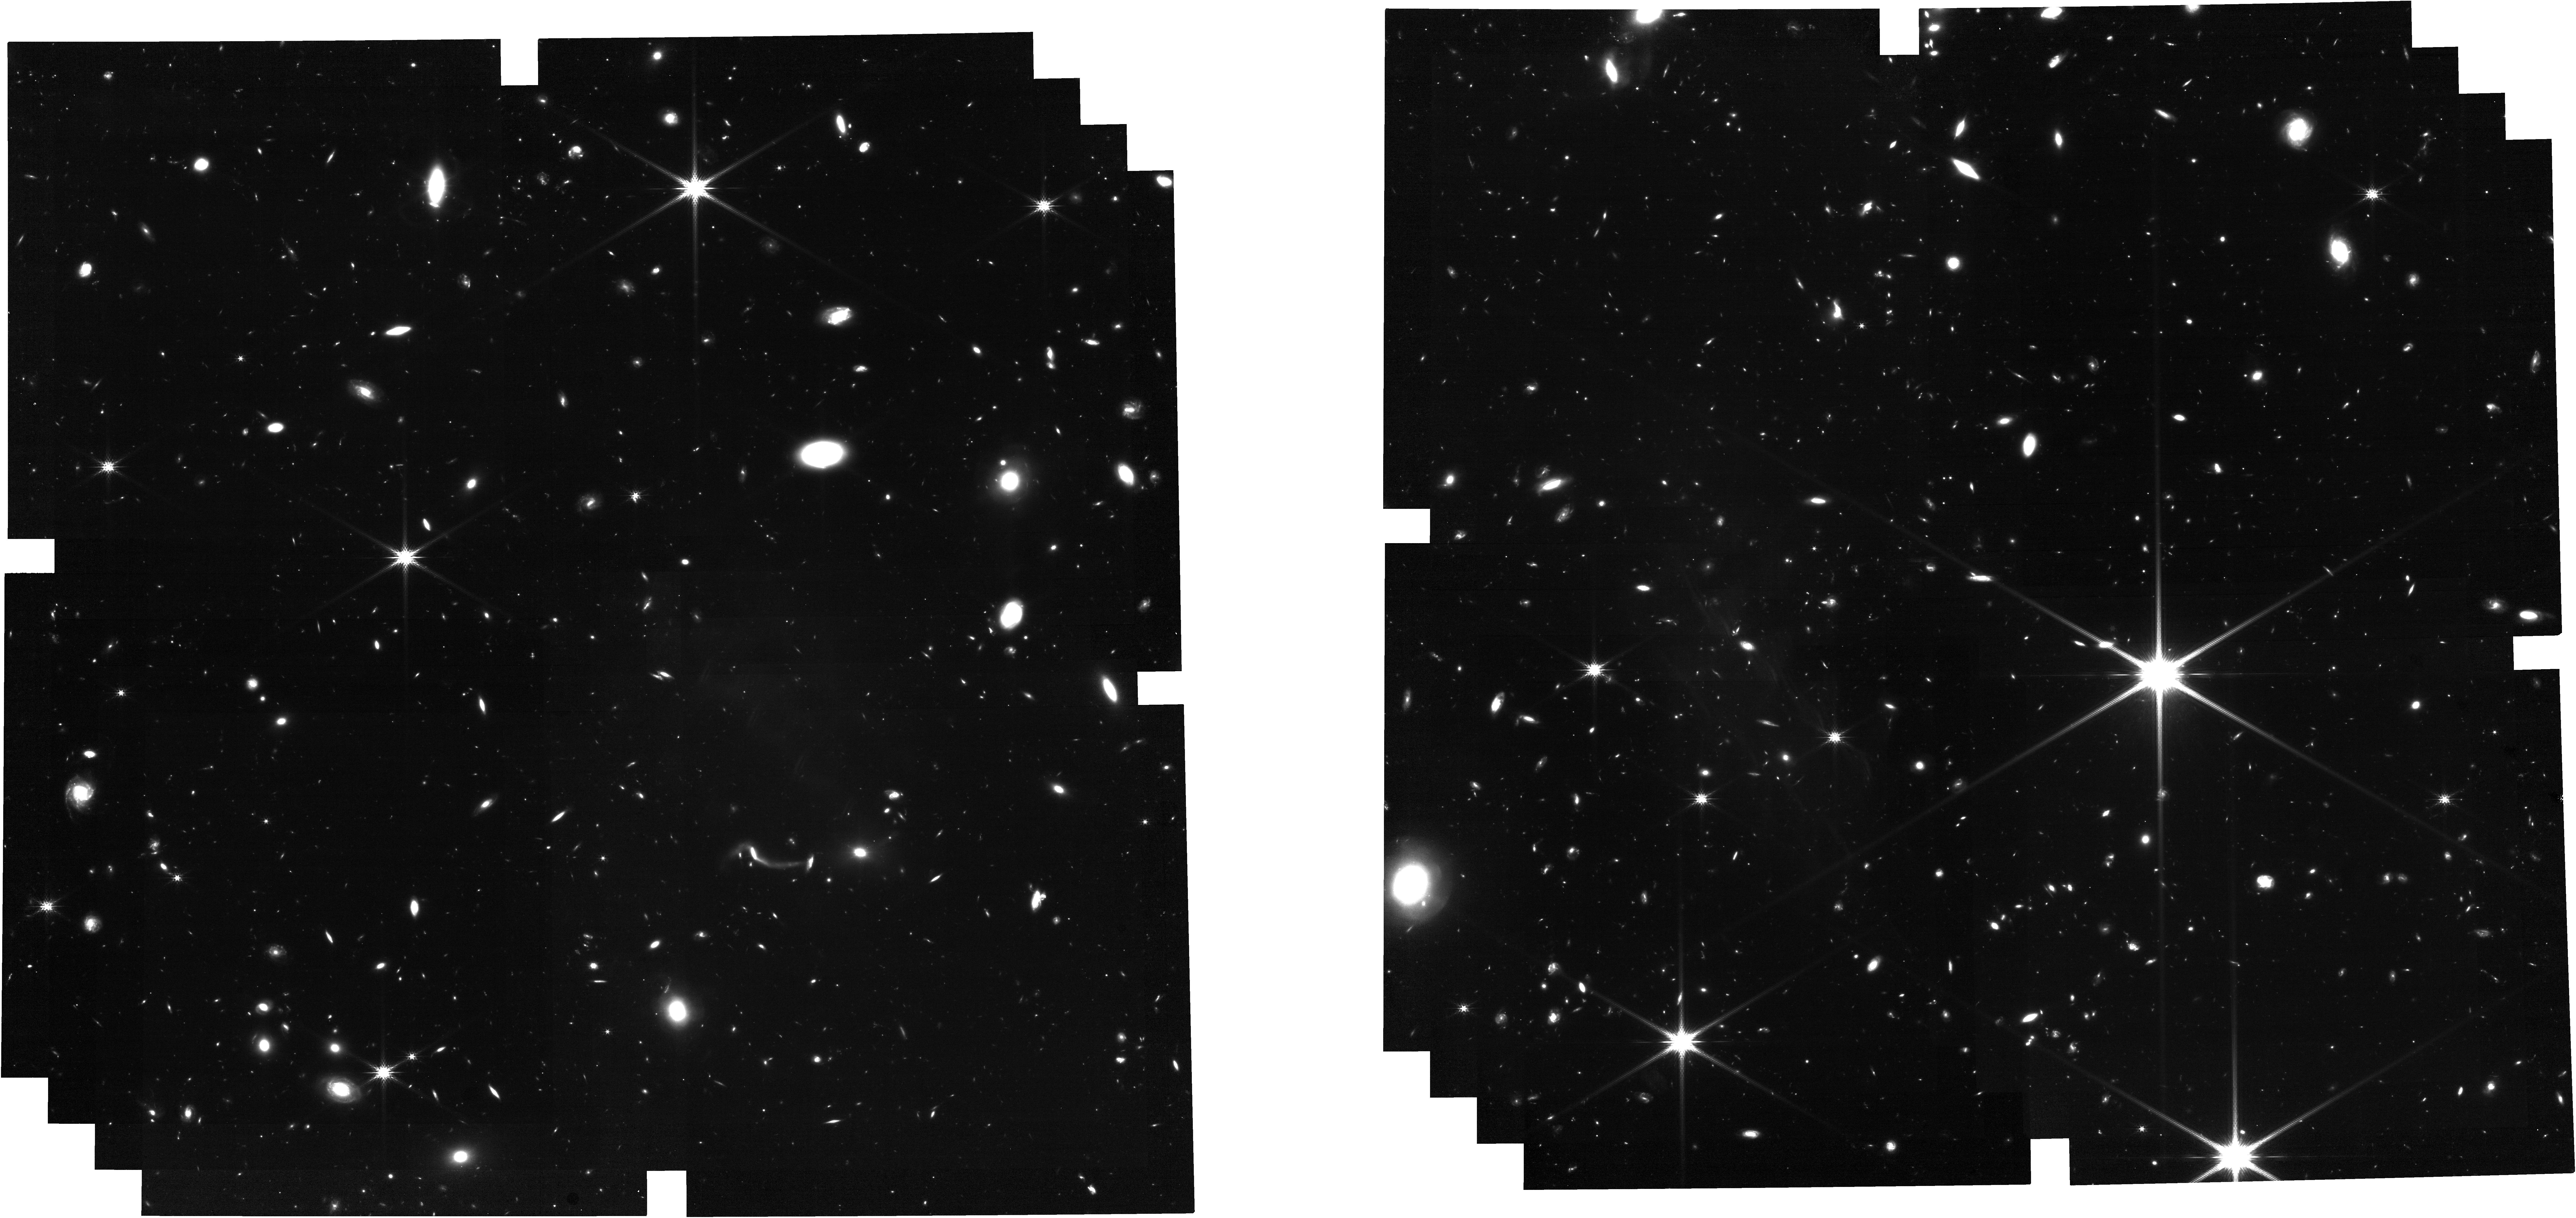
Target: FRBLocation. Instrument: NIRCAM. Filter: F200W. Exposure: 2.1 h. Observation ID: jw06779-o001_t001_nircam_clear-f200w

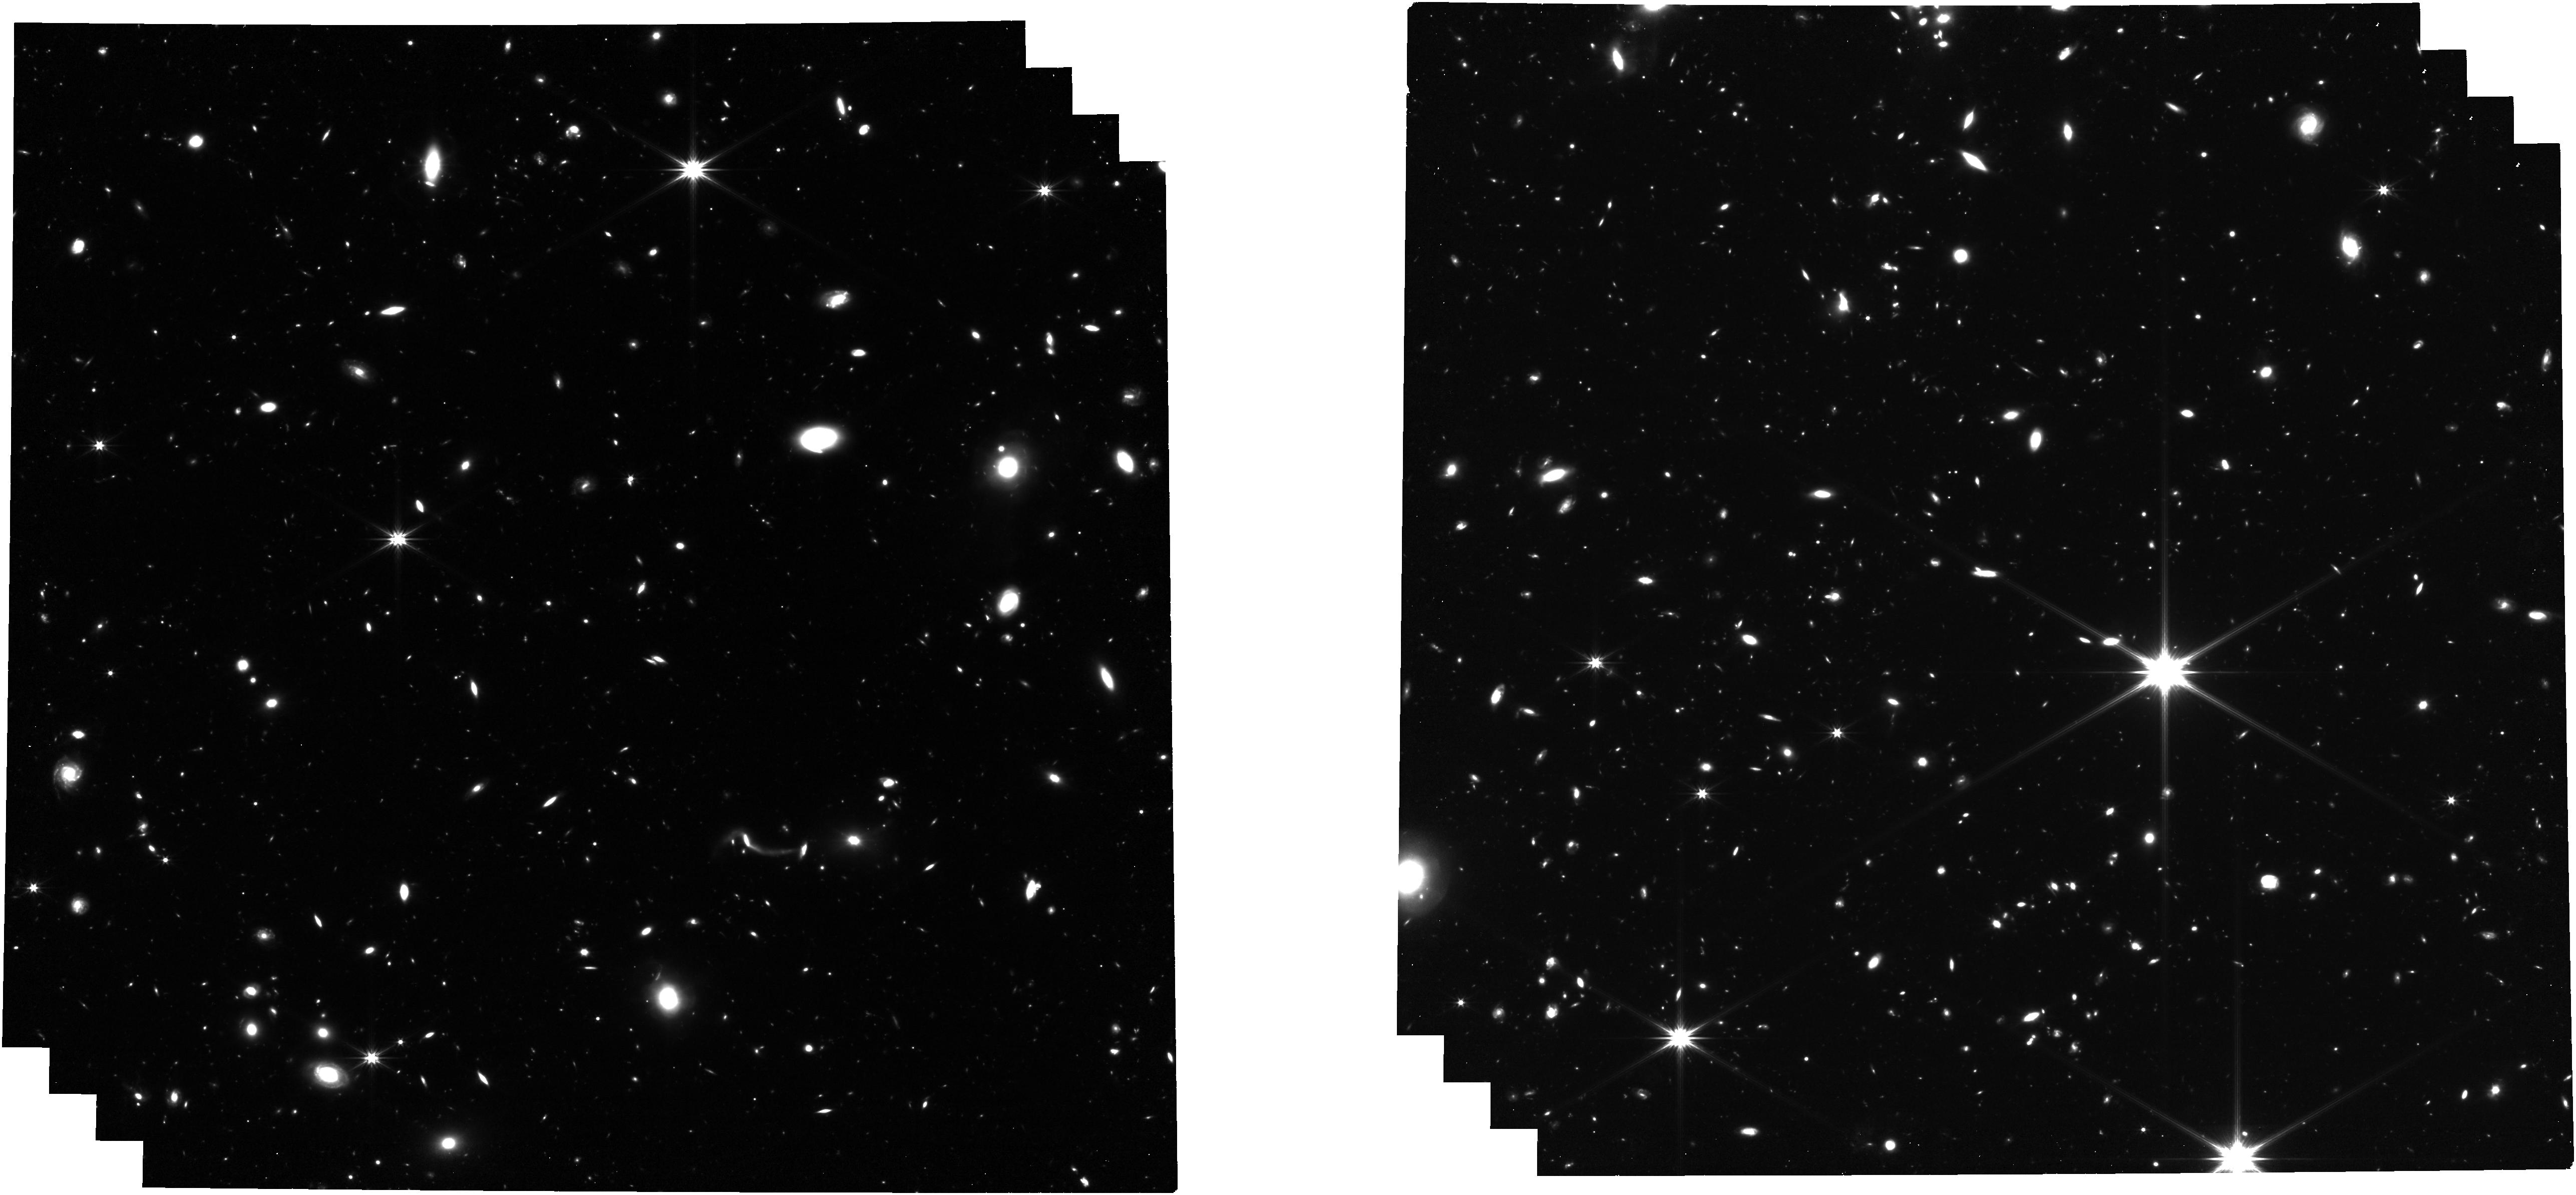
Target: FRBLocation. Instrument: NIRCAM. Filter: F322W2. Exposure: 2.1 h. Observation ID: jw06779-o001_t001_nircam_clear-f322w2

Pushing Boundaries: Unveiling the Most Distant Fast Radio Burst with JWST (PI: Caleb, Manisha)

In the past seven years, the localization of fast radio bursts (FRBs) to their host galaxies has transformed from a novelty into a central focus of transient astronomy. The scientific exploration of FRBs has progressed remarkably, investigating their mysterious origins and their utility as probes of the universe. Nearly 100 FRBs have been associated with host galaxies and their corresponding redshifts. Among these, FRB 20220611A is the most distant source, with a redshift of 1.016, and the highest dispersion measure of 1458 pc cm-3. This aligns with the theoretical correlation between dispersion measure due to free electrons in the cosmic web and redshift (i.e. the Macquart relation). Our proposal seeks to push these boundaries further by securing the redshift of FRB 20240304B, which has an even higher dispersion measure of 2641 pc cm-3 and was recently discovered by the MeerKAT telescope. Deep imaging of its field has not revealed any galaxy counterpart to stringent magnitude limits, suggesting the presence of either a very faint galaxy at z < 1 or a typical FRB host galaxy at z > 3. With the advanced observational capabilities of JWST, we aim to identify the host galaxy and measure the redshift of FRB 20240304B. This effort will address three key scientific goals: refining our understanding of FRB progenitors and host galaxies, advancing the use of FRBs as cosmological probes, and exploring the extreme environments of these enigmatic sources. Given the rapid rate of progress in FRB astrophysics, it is crucial to undertake this research now, lest we risk making a potentially great discovery in a timely fashion.